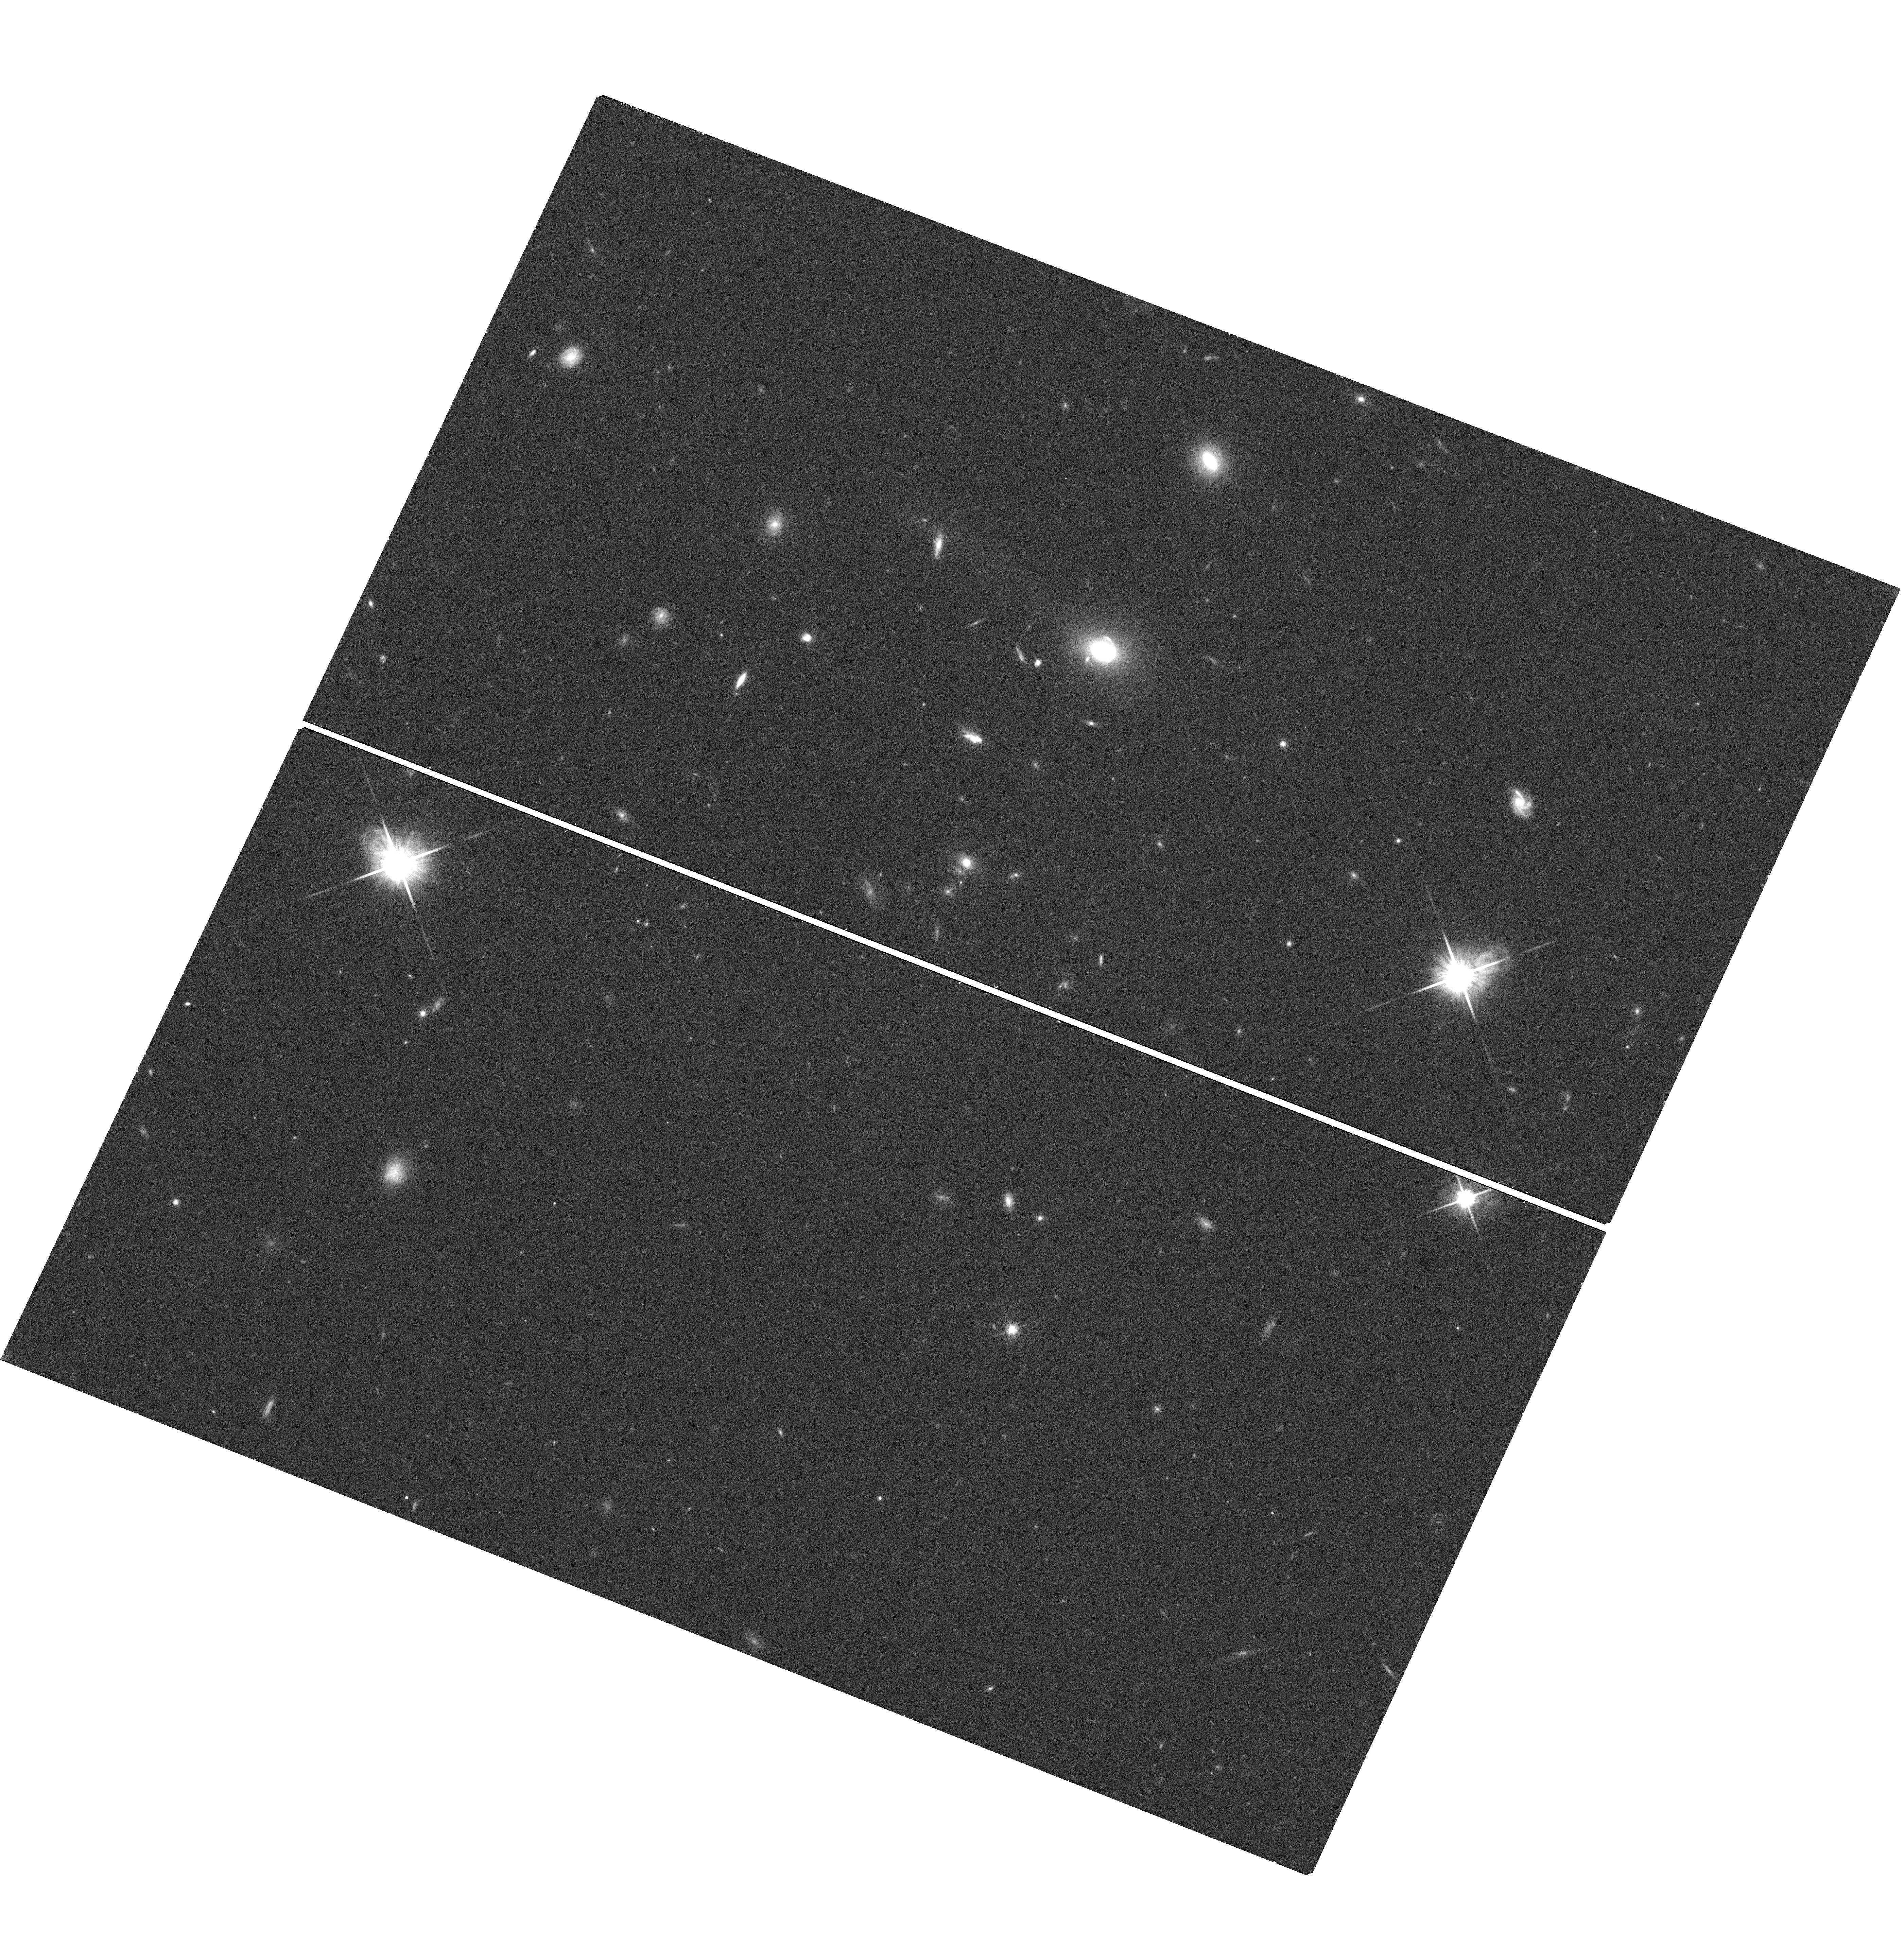
Target: SDSSJ0919+2720
Instrument: WFC3/UVIS
Filter: F814W
Exposure: 40 min
Observation ID: hst_12233_03_wfc3_uvis_f814w_ibhn03

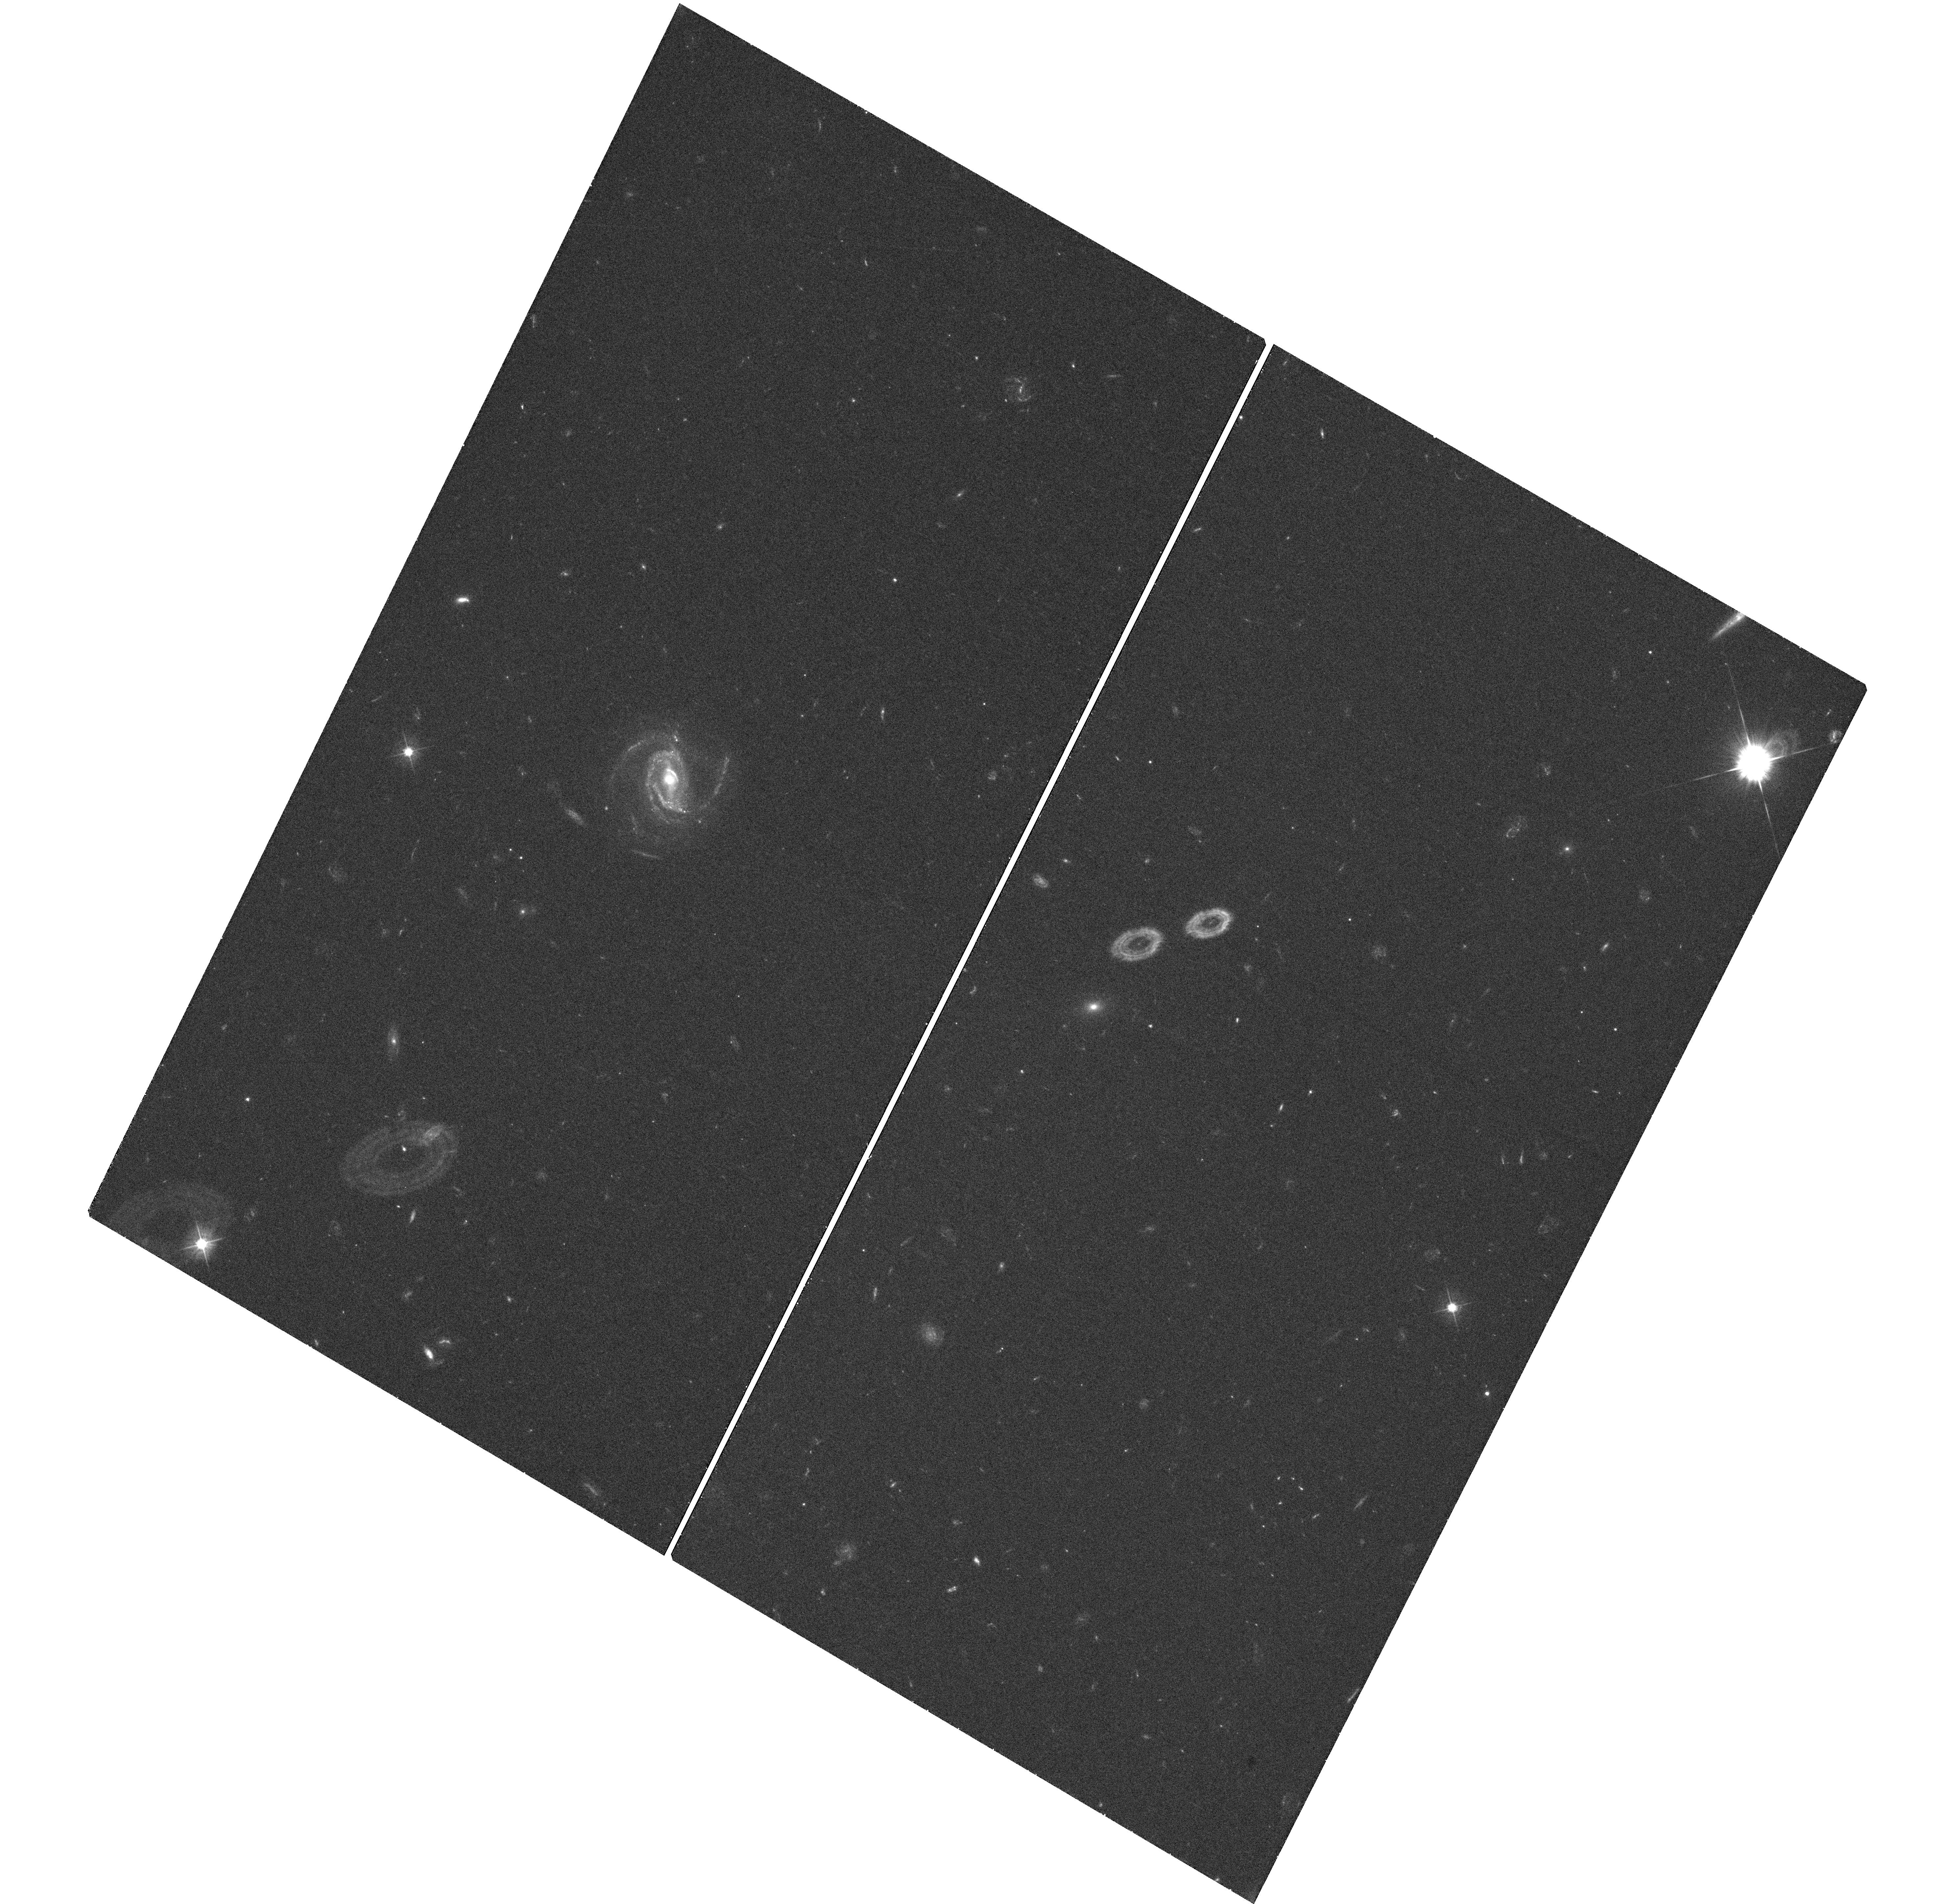
Target: SDSSJ1005+4016
Instrument: WFC3/UVIS
Filter: F475W
Exposure: 39 min
Observation ID: hst_12233_01_wfc3_uvis_f475w_ibhn01

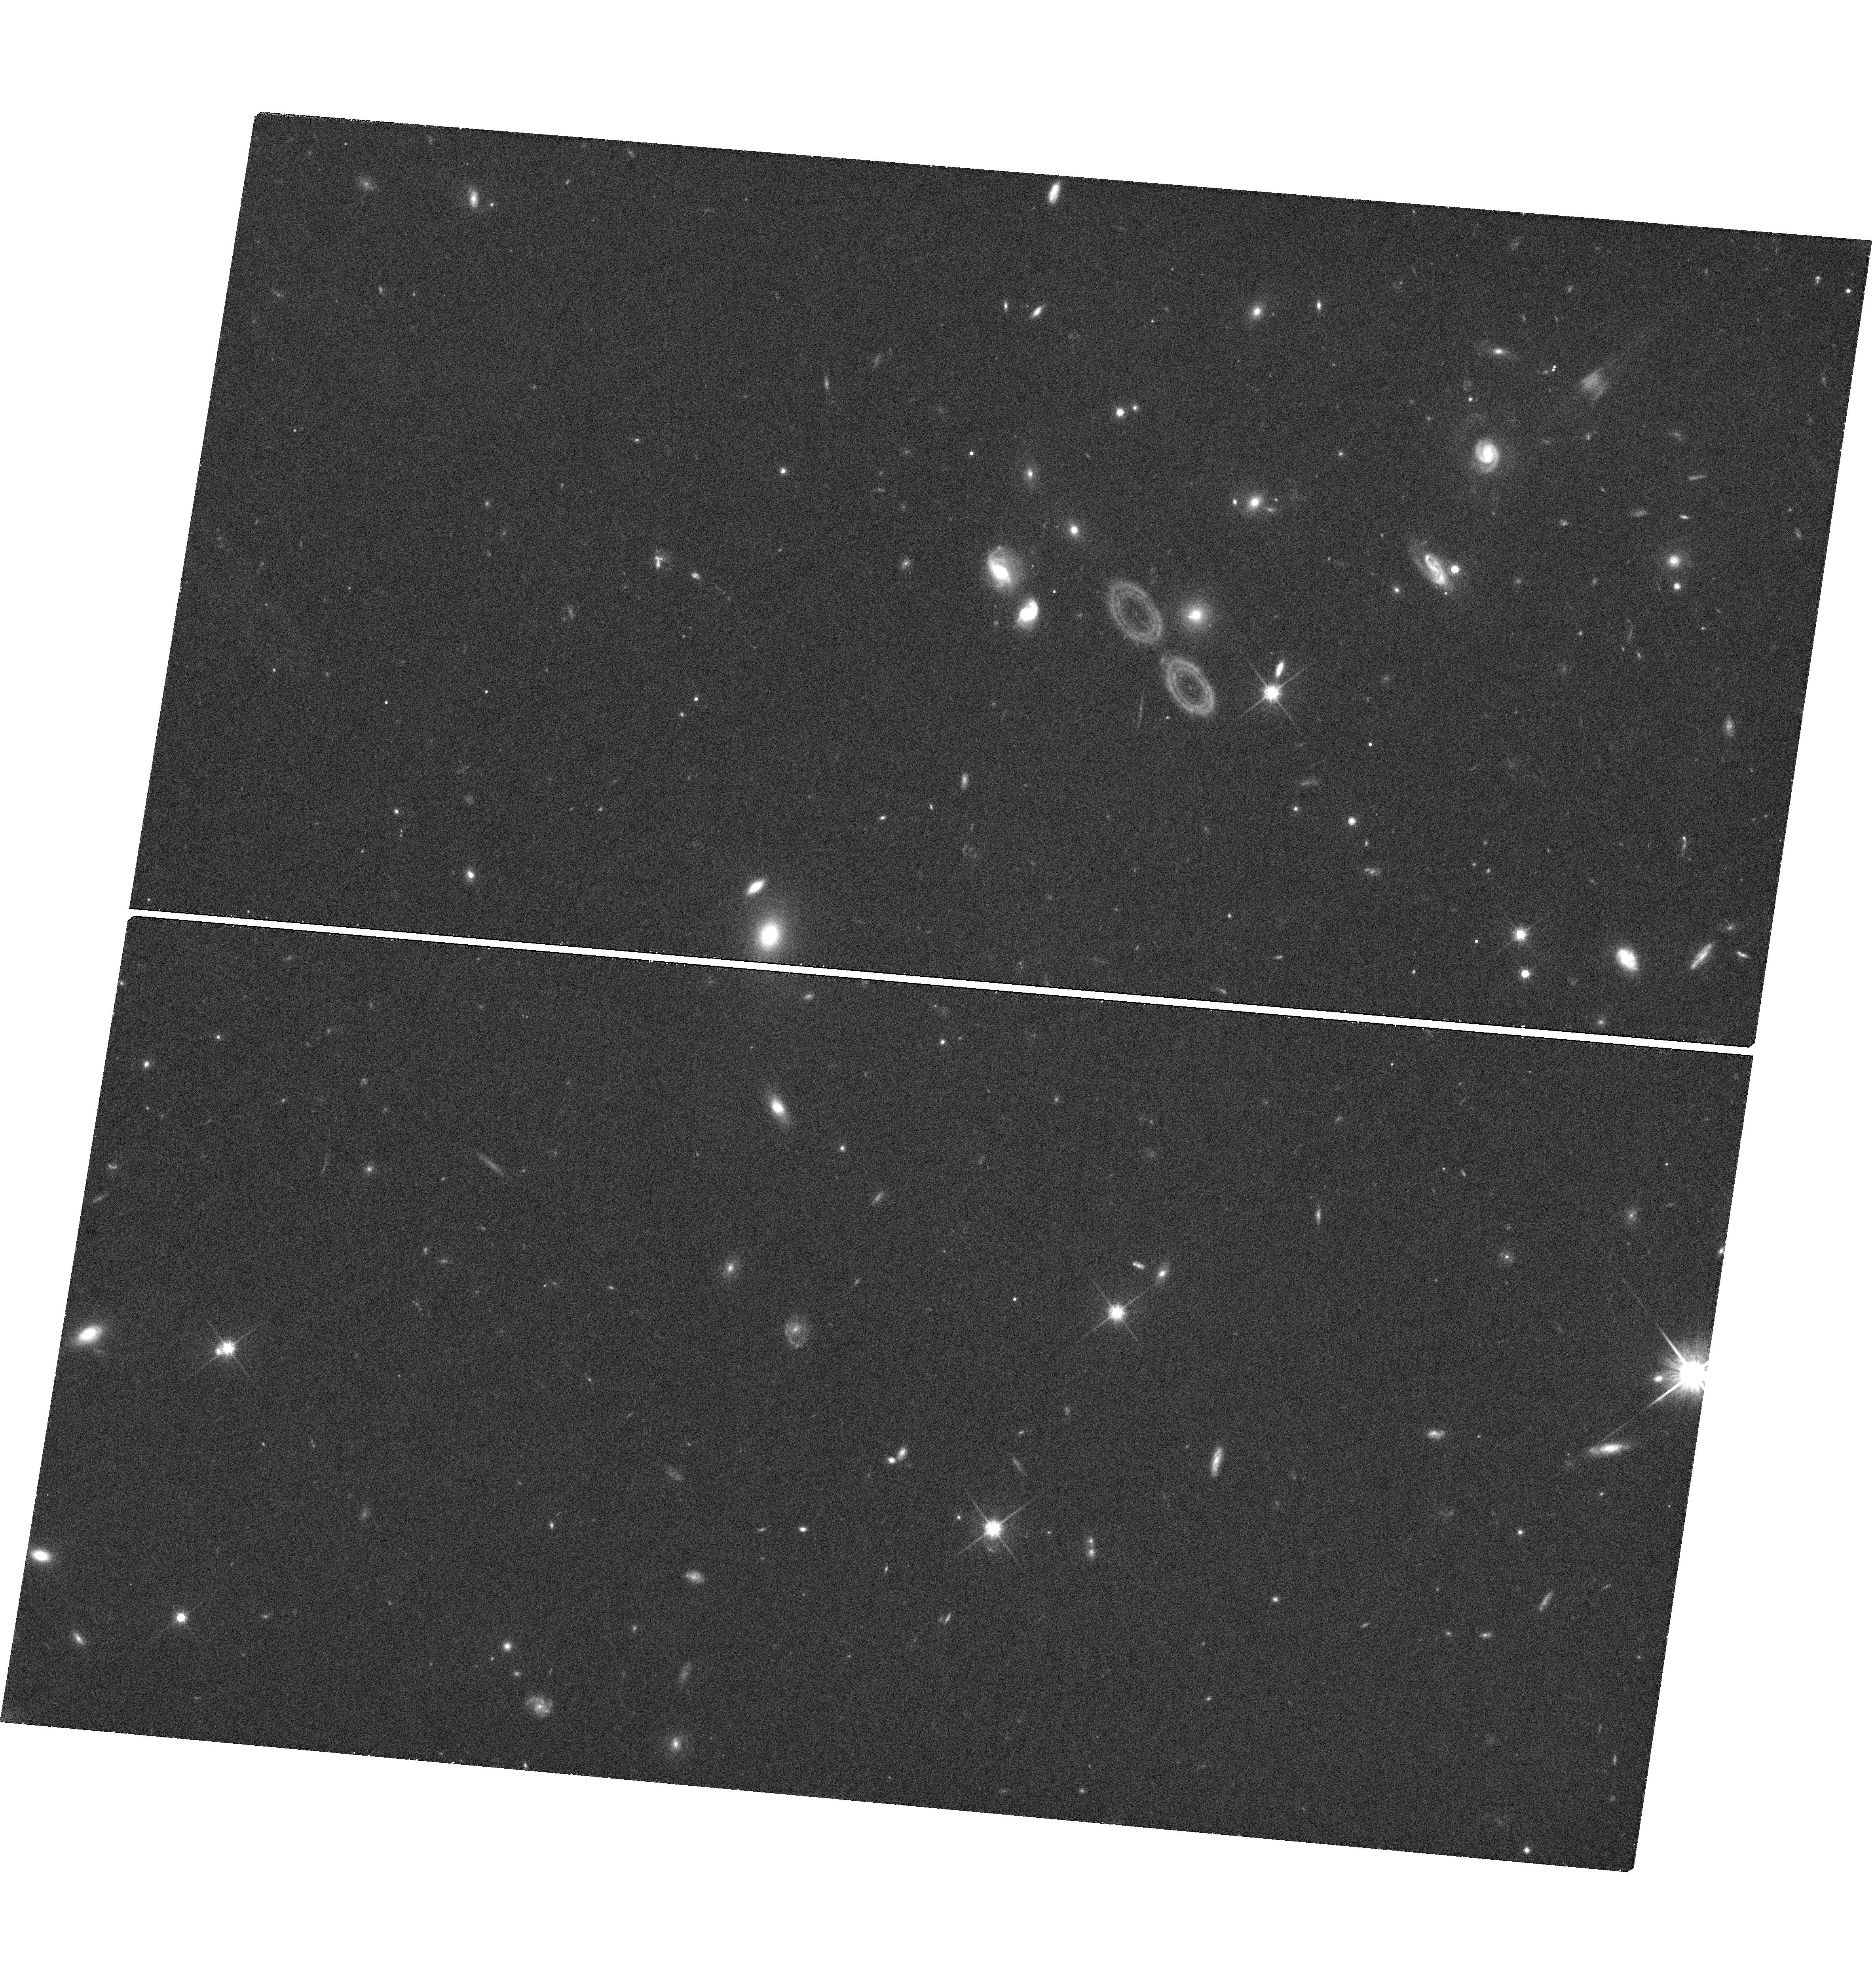
Target: SDSSJ0827+5224
Instrument: WFC3/UVIS
Filter: F814W
Exposure: 43 min
Observation ID: hst_12233_04_wfc3_uvis_f814w_ibhn04

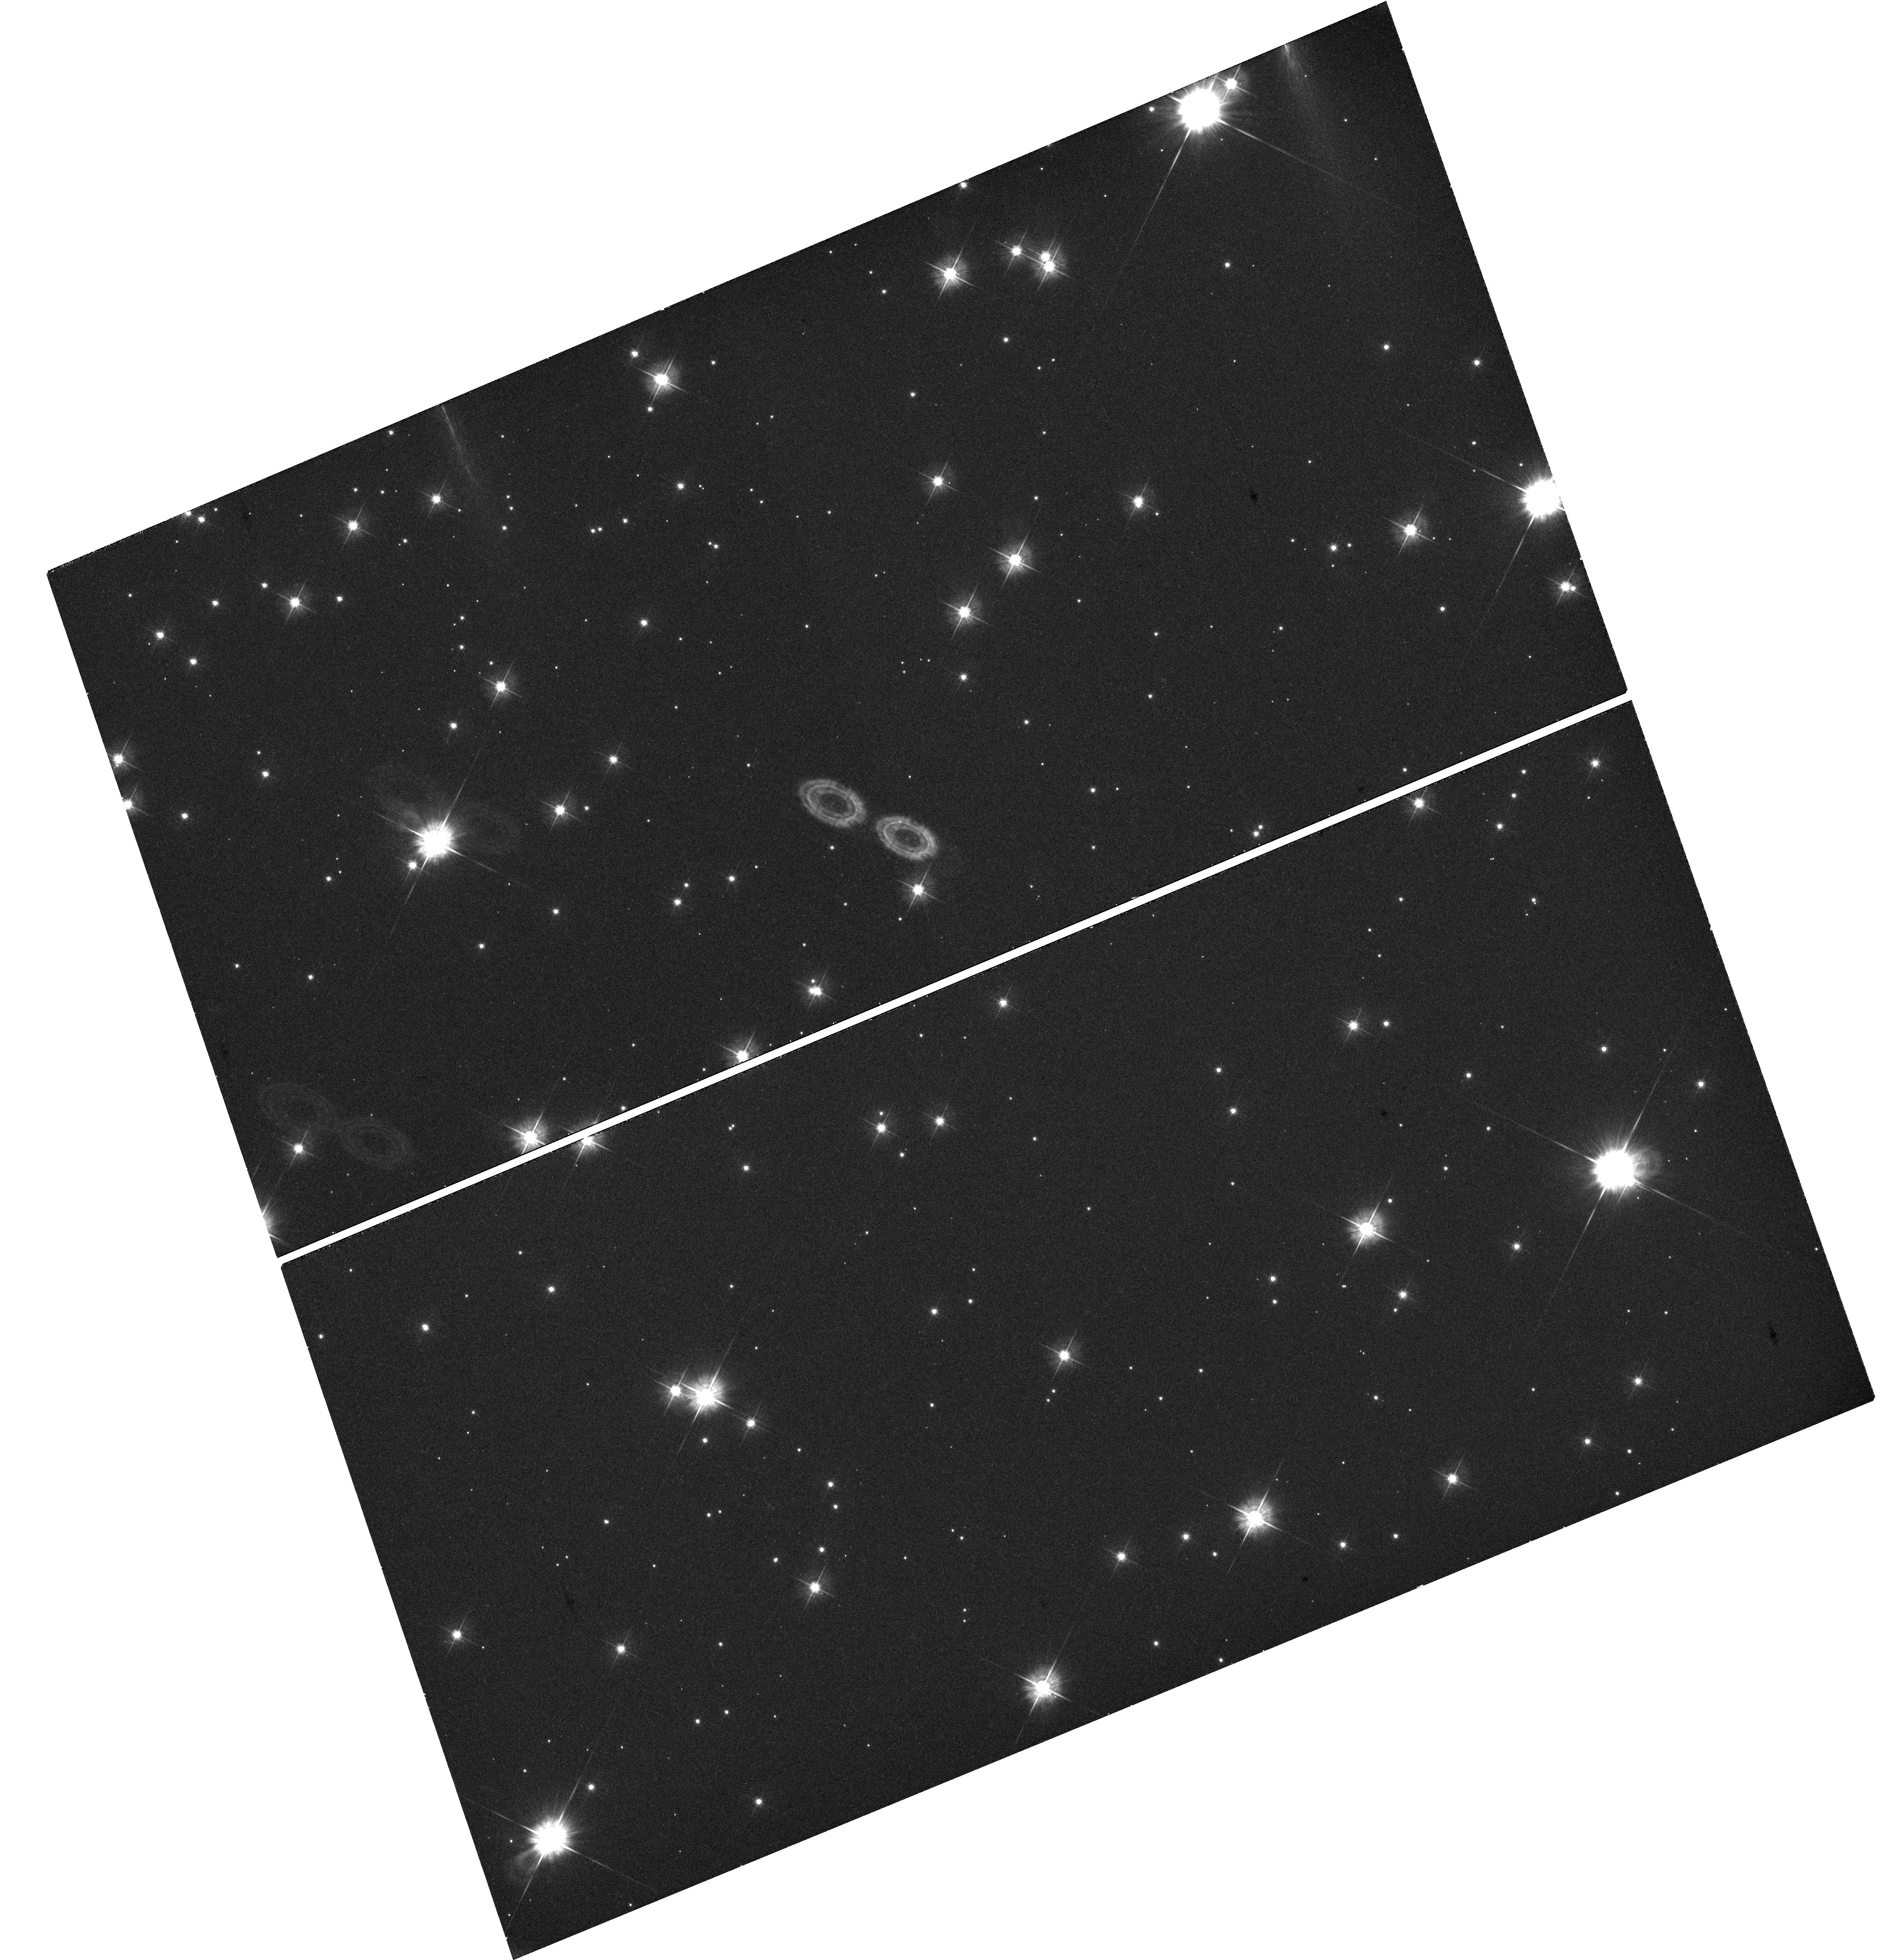
Target: PSF-STARS-NGC136
Instrument: WFC3/UVIS
Filter: F475W
Exposure: 19 min
Observation ID: hst_12233_05_wfc3_uvis_f475w_ibhn05

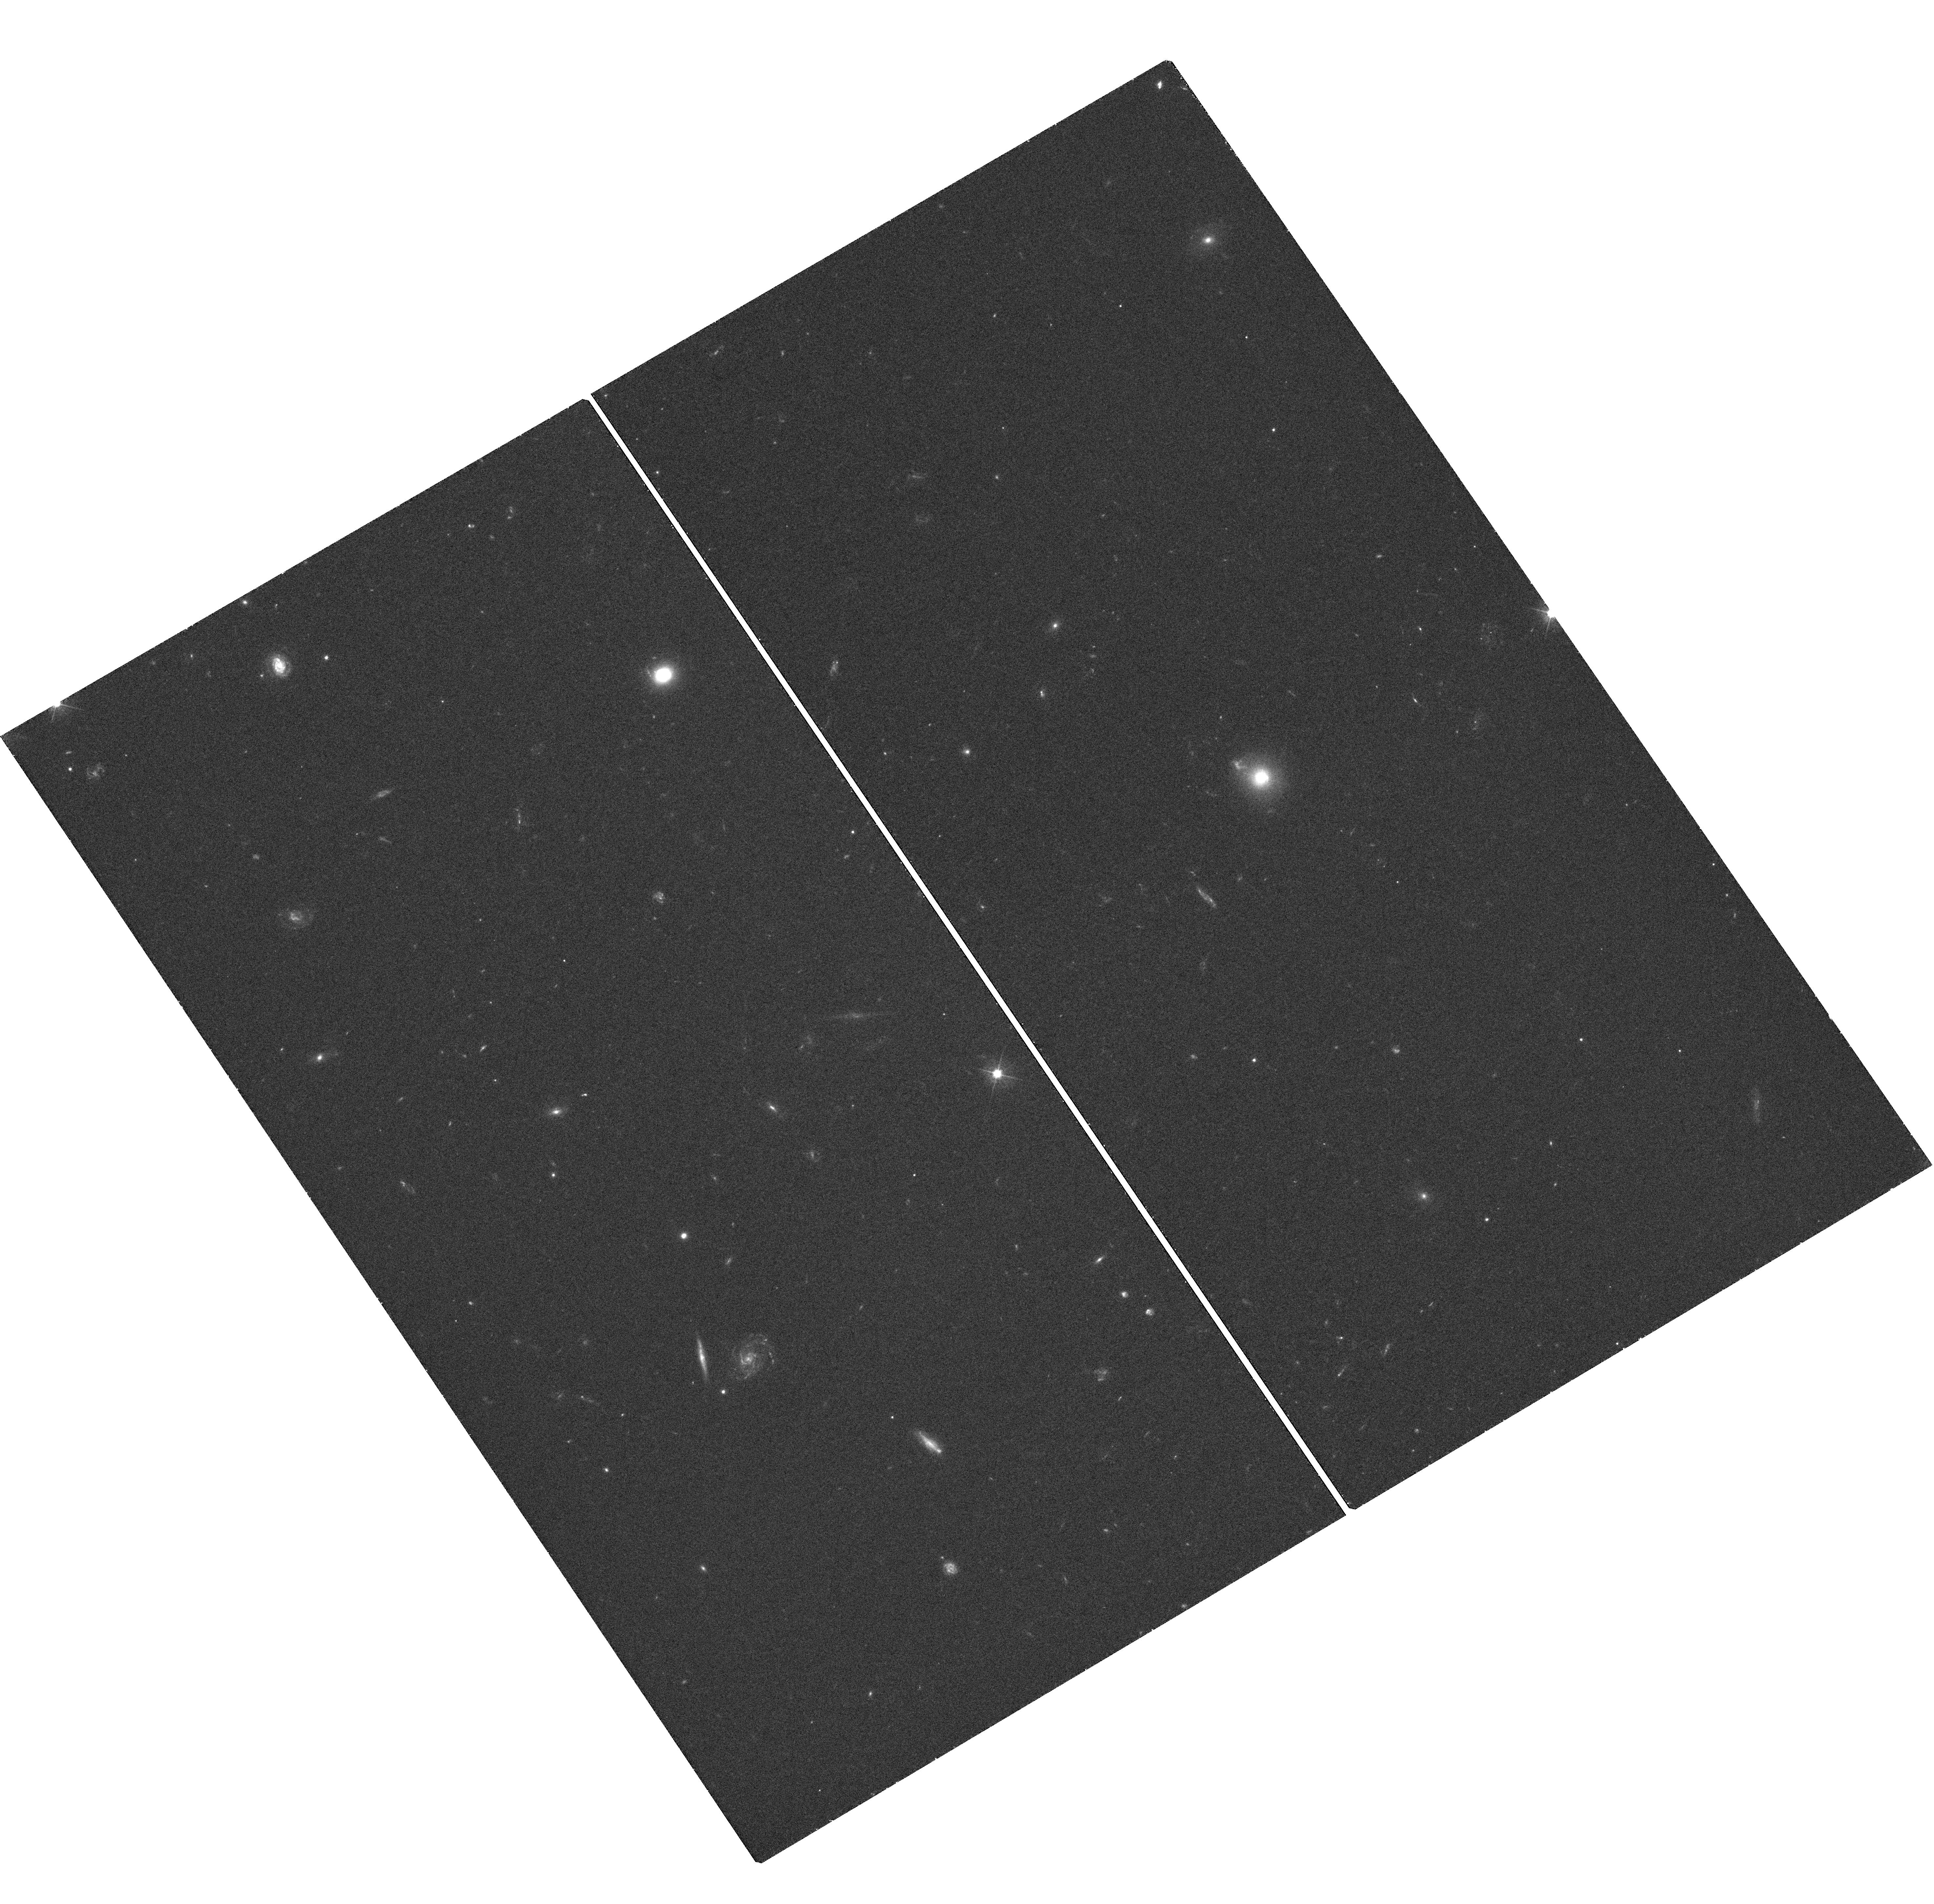
Target: SDSSJ0013+1523
Instrument: WFC3/UVIS
Filter: F475W
Exposure: 38 min
Observation ID: hst_12233_02_wfc3_uvis_f475w_ibhn02

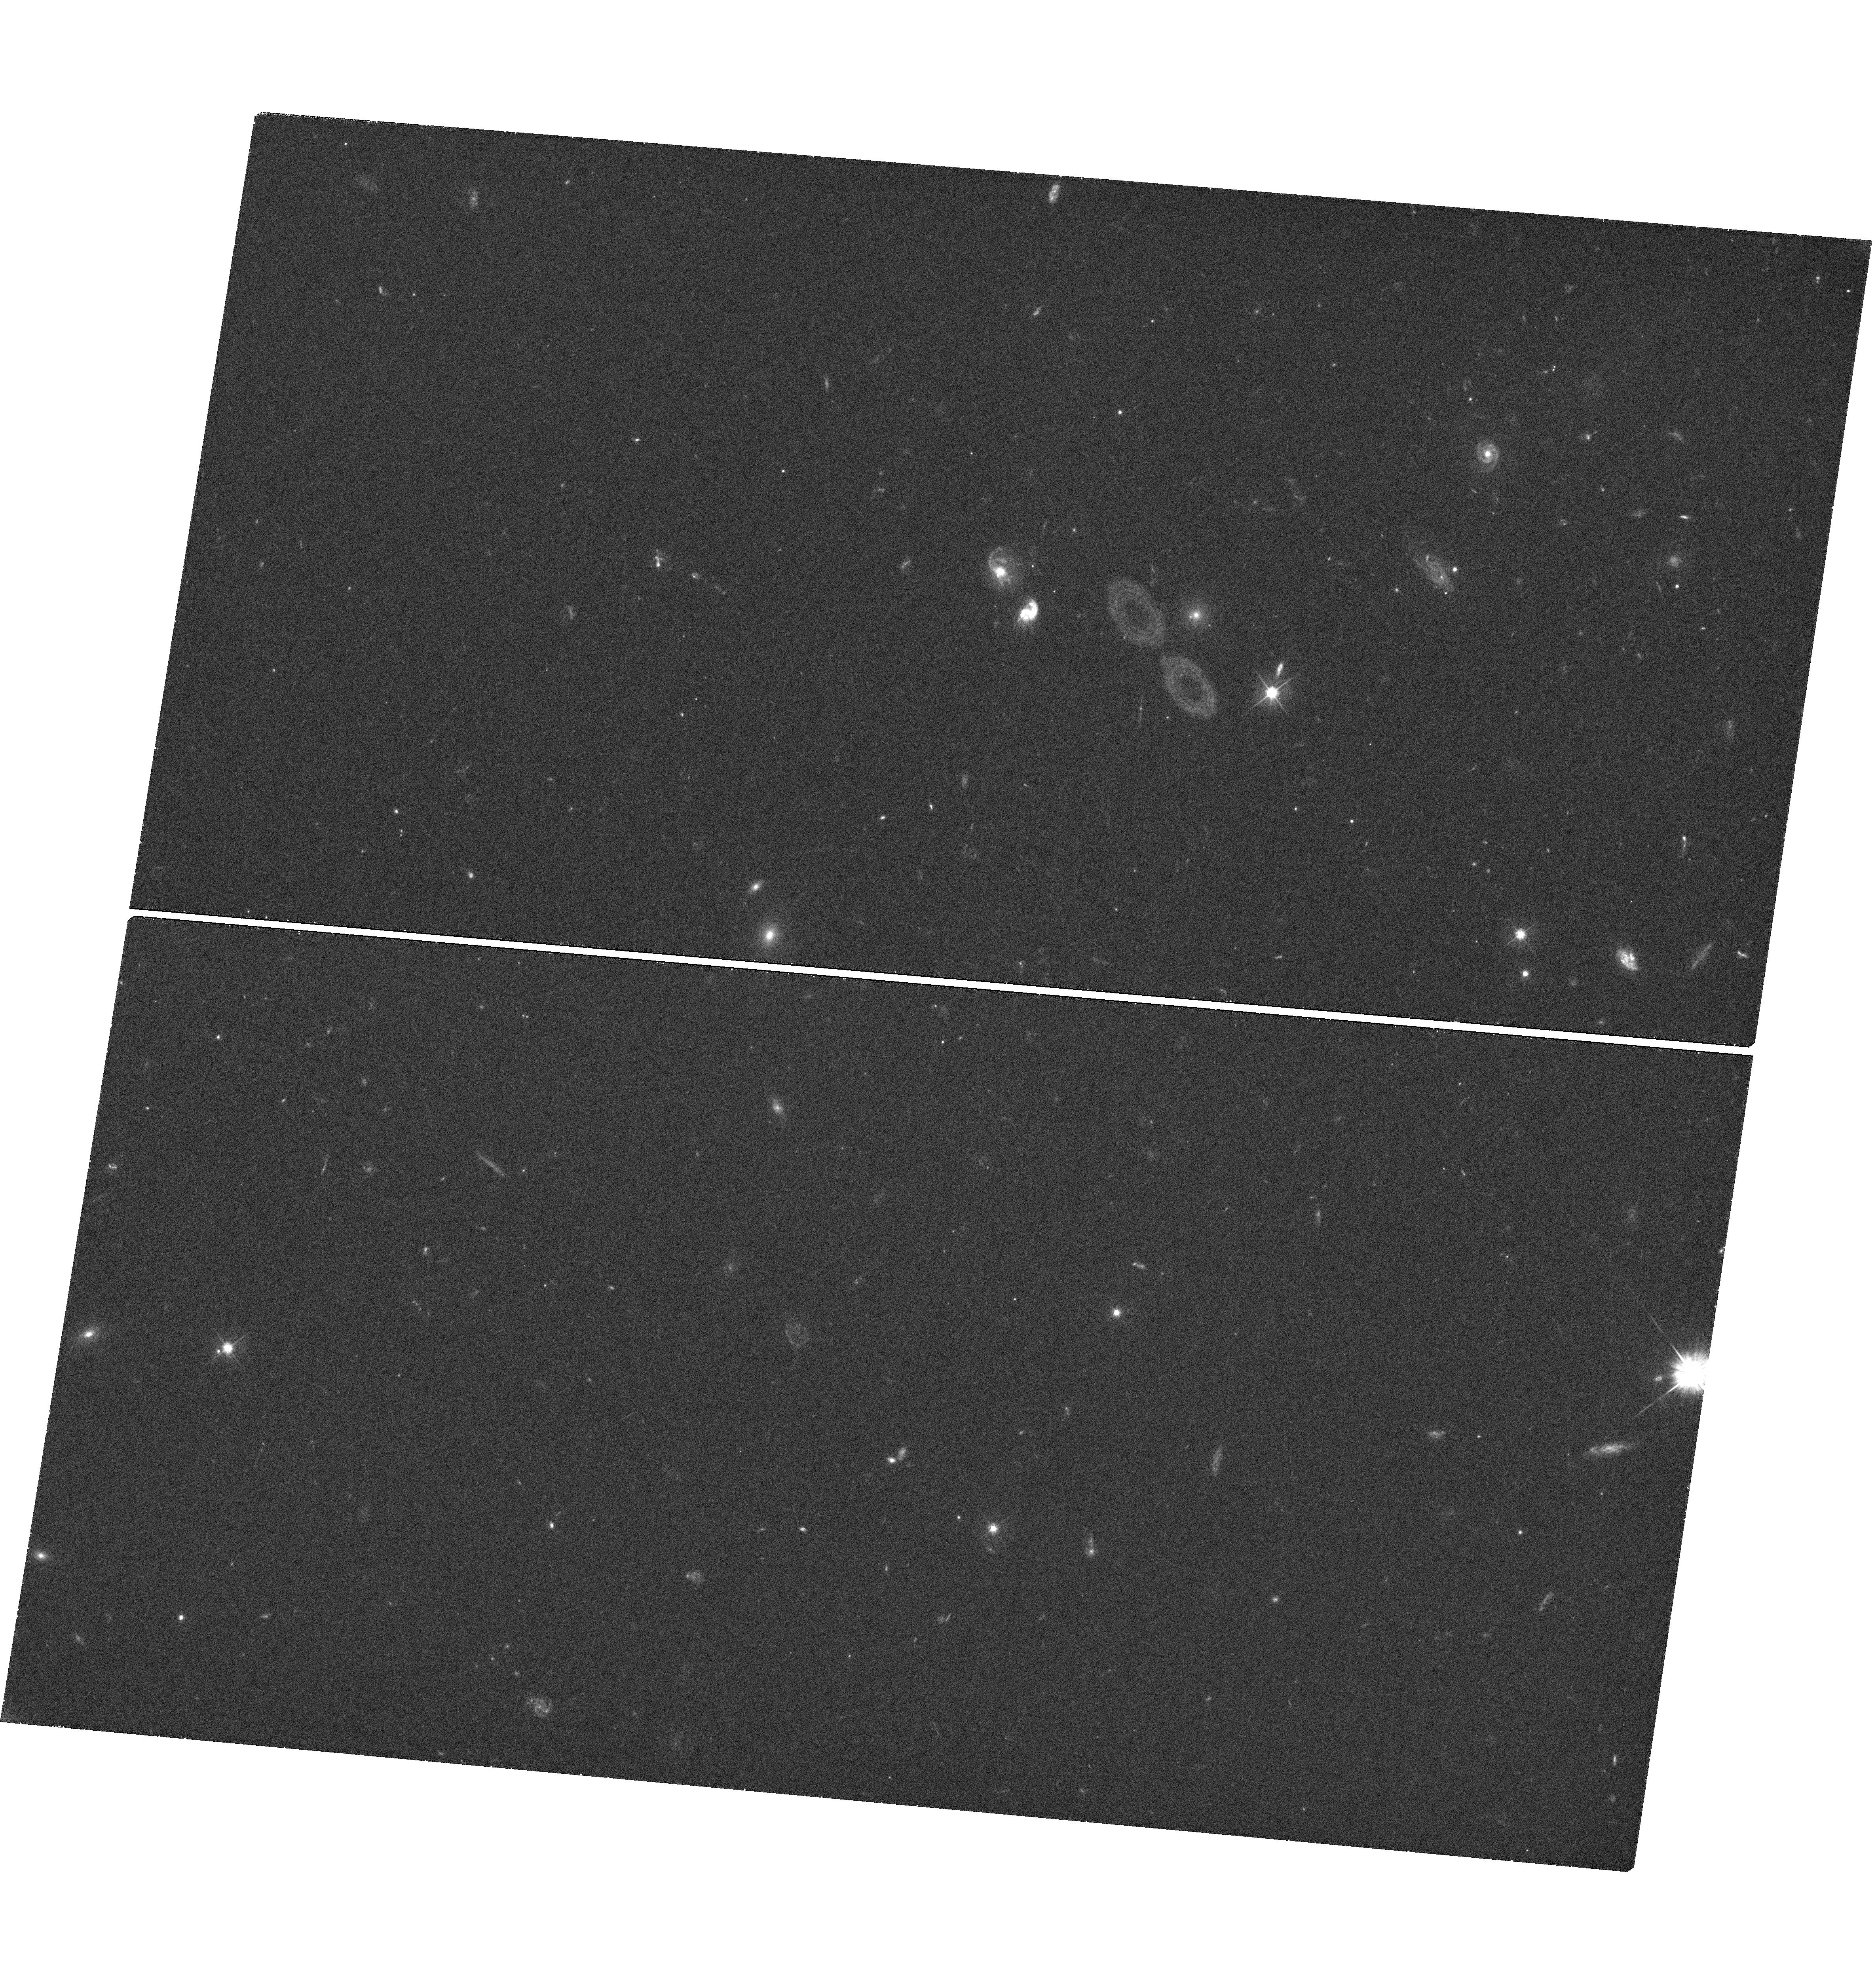
Target: SDSSJ0827+5224
Instrument: WFC3/UVIS
Filter: F475W
Exposure: 41 min
Observation ID: hst_12233_04_wfc3_uvis_f475w_ibhn04

Strong Gravitational Lensing by Quasars (PI: Courbin, Frederic)

The title is correct: we propose to confirm low redshift quasars acting as strong gravitational lenses on background emission line galaxies. Our sample is selected from 22, 298 SDSS spectra of quasars with z < 0.7. Using cross-correlation techniques, we identify 10-15 quasars that have at least two emission lines in their background, among [OII], H beta and the [OIII] doublet. Four of our quasars have all four lines clearly visible in their background. We propose to confirm the lensing nature of these objects with WFC3/UVIS images in the F475W and F814W filters, and to constrain lens models of the quasar host galaxies. Our sample is similar to the SLACS sample of strong lenses, but with quasar host galaxies as lenses. As these galaxies are massive, we expect that most of the background objects will be strongly lensed (as in SLACS), displaying well visible arcs and multiple images within 1-2 arcsec. We propose to obtain sharp images of our targets along with clean PSF. With image deconvolution techniques, we shall remove the quasar and its host galaxy and we shall measure the size and shape of the background Einstein Ring allowing, for the first time, to weigh directly quasar host galaxies and to measure their total radial mass profile with strong gravitational lensing.